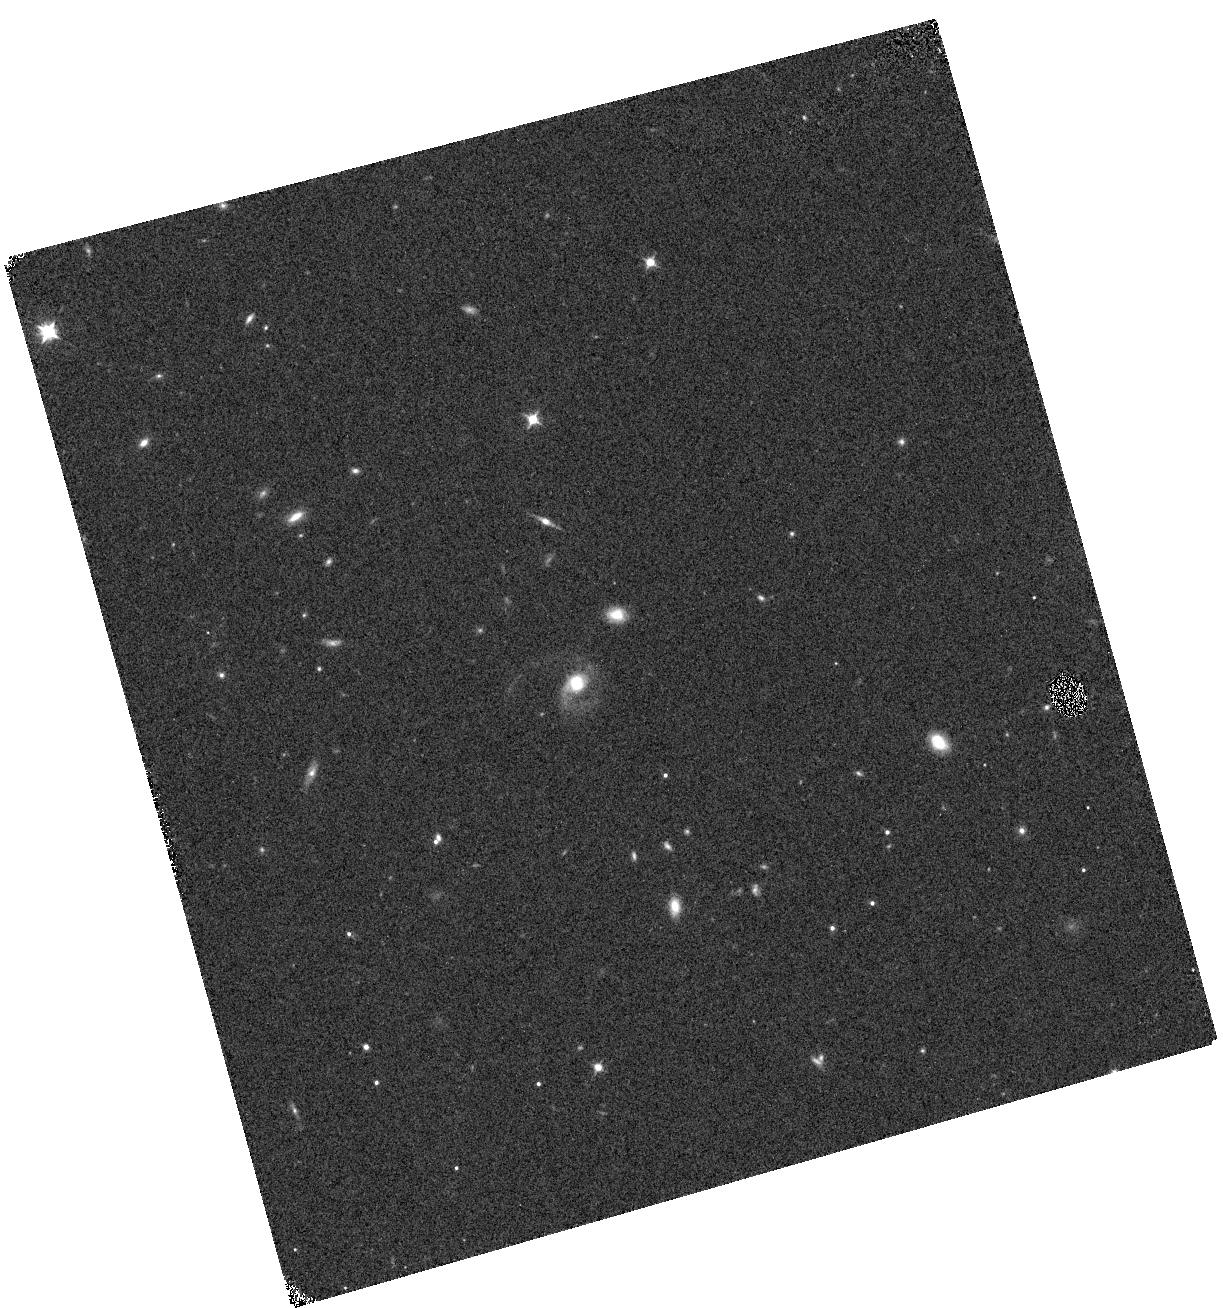
Target: SDSSJ1448+1010
Instrument: WFC3/IR
Filter: F098M
Exposure: 4 min
Observation ID: hst_16248_01_wfc3_ir_f098m_iebr01

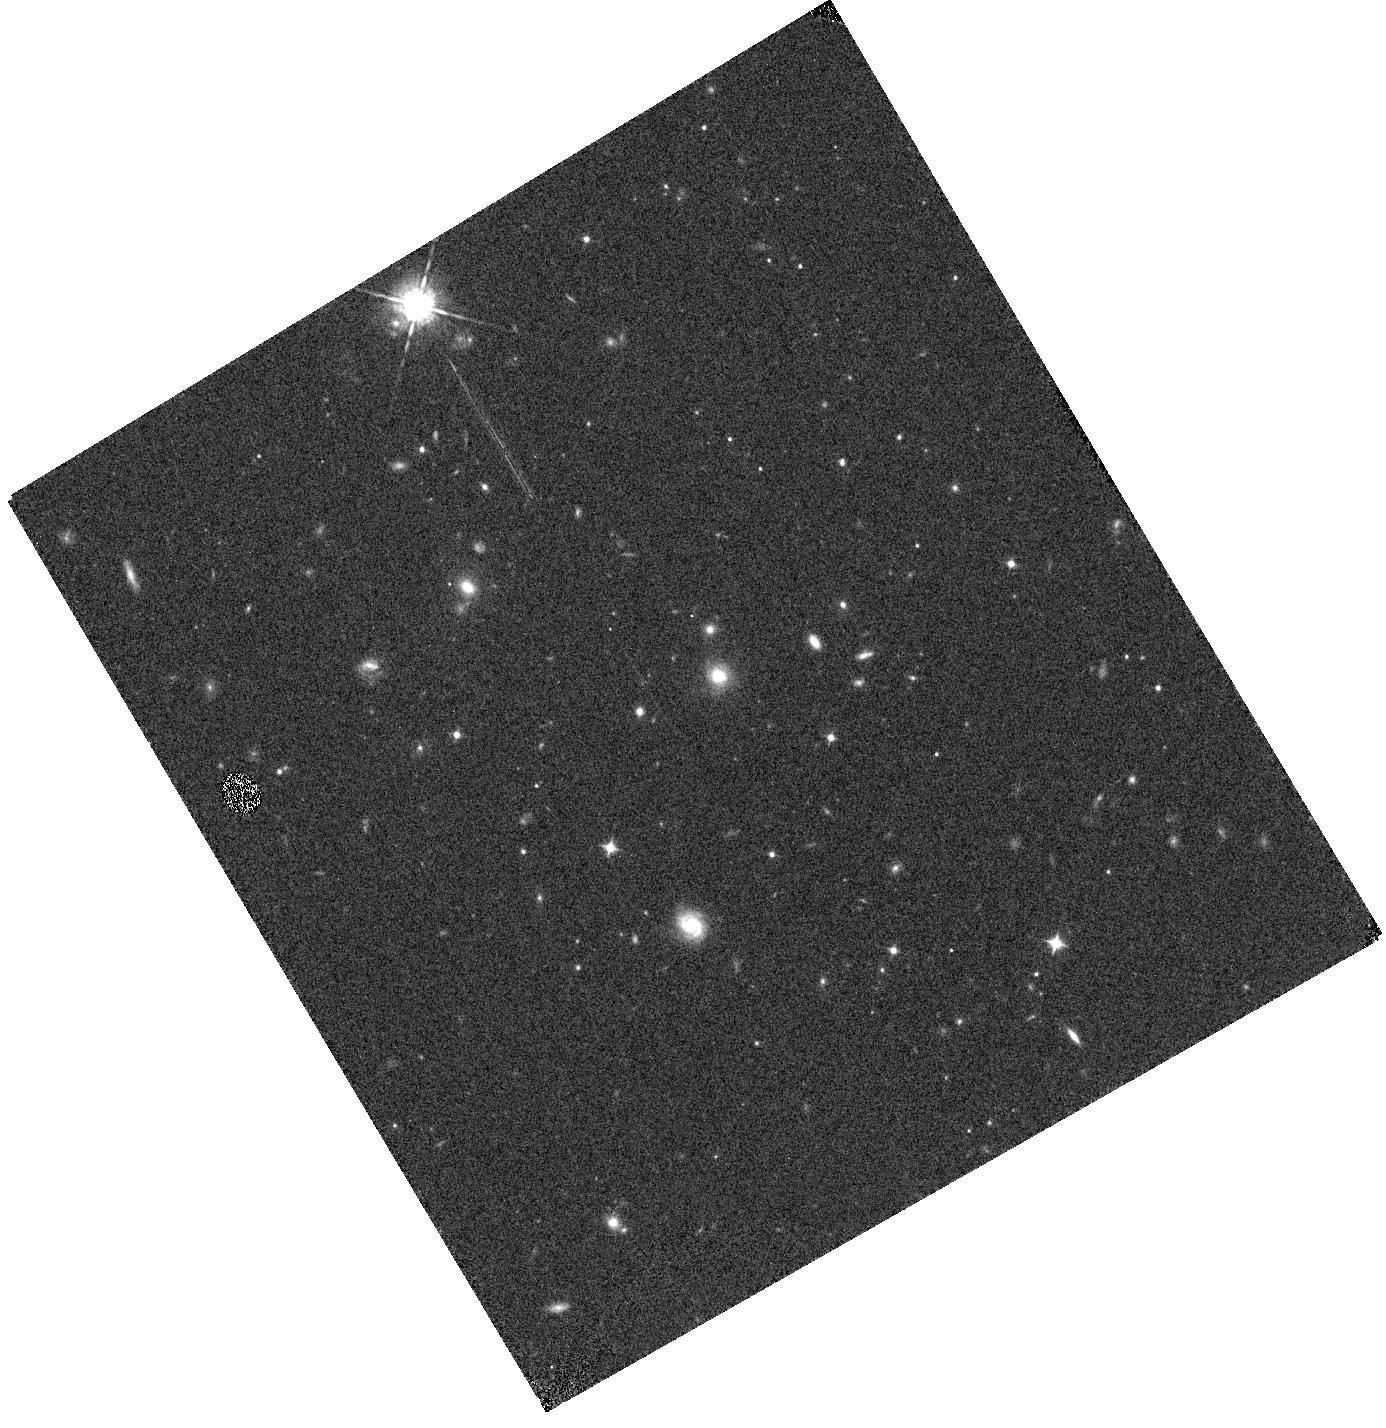
Target: SDSSJ2258+2313
Instrument: WFC3/IR
Filter: F098M
Exposure: 4 min
Observation ID: hst_16248_04_wfc3_ir_f098m_iebr04

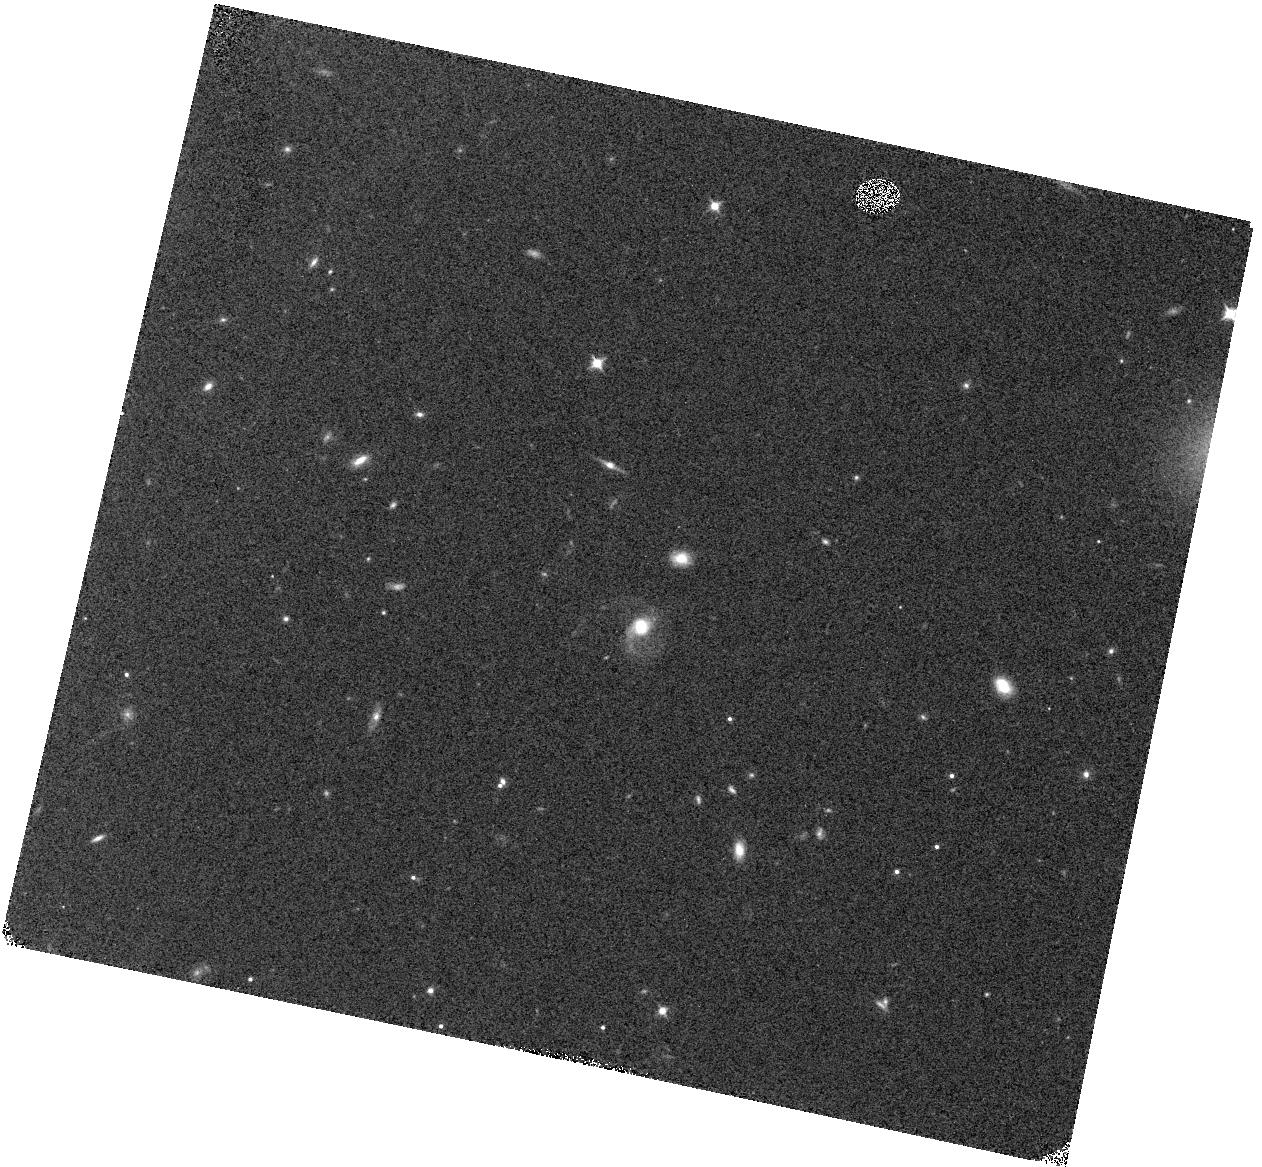
Target: SDSSJ1448+1010
Instrument: WFC3/IR
Filter: F098M
Exposure: 4 min
Observation ID: hst_16248_02_wfc3_ir_f098m_iebr02

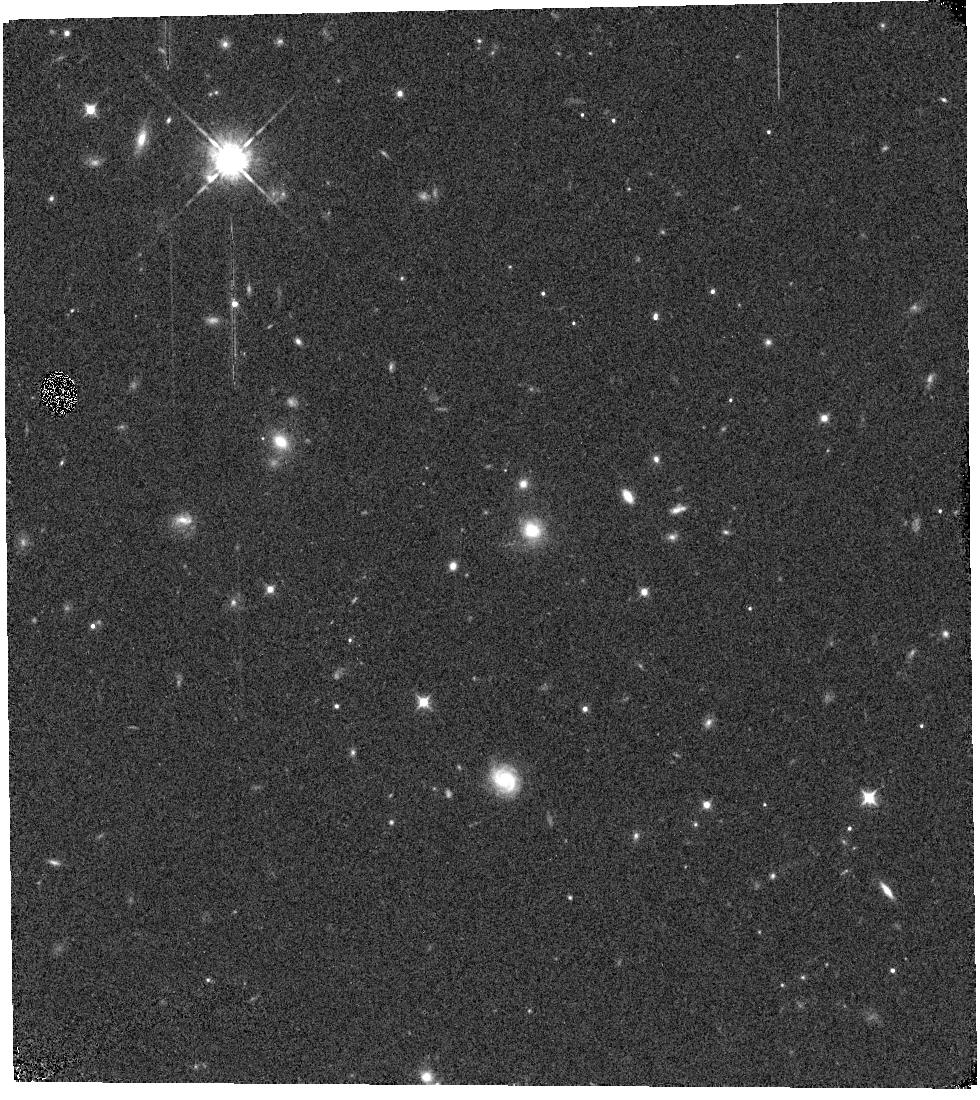
Target: SDSSJ2258+2313
Instrument: WFC3/IR
Filter: F098M
Exposure: 4 min
Observation ID: hst_16248_03_wfc3_ir_f098m_iebr03

Testing the Origin and Consequences of Vast Extended Molecular Gas Outside High-Redshift Post-Starburst Galaxies (PI: Spilker, Justin)

We have discovered spectacular vast molecular gas reservoirs reaching tens of kpc outside of two high-redshift post-starburst galaxies as part of an ongoing ALMA survey of such objects. While the host galaxies are only 3-5kpc in size, nearly half the total molecular gas in each system extends 25-45kpc from the hosts. This discovery was unexpected and both the scale and magnitude of the extended gas features are unprecedented at any redshift. The origin of the highly extended molecular gas we have discovered is unclear, but may be related to AGN outflows, stripped tidal tails, and/or material cooled from hotter circumgalactic gas - the spatial resolution and sensitivity of HST are needed to distinguish which. We propose an efficient, high-impact program using WFC3 G102 slitless spectroscopy and F105W direct imaging to determine the origins of the remarkable gas features and their broader implications for galaxy evolution, including galactic feedback, the formation of extended stellar halos, and circumgalactic metal enrichment. These observations are designed to detect and resolve in-situ star formation within the extended gas features, identify stellar tidal debris and close-in merging companions, and spectroscopically map out the local environment on 1Mpc scales. Together, the combination of direct imaging and slitless spectroscopy can uniquely determine the origin of the incredible molecular gas structures we have found and place this unexpected discovery in broader context.